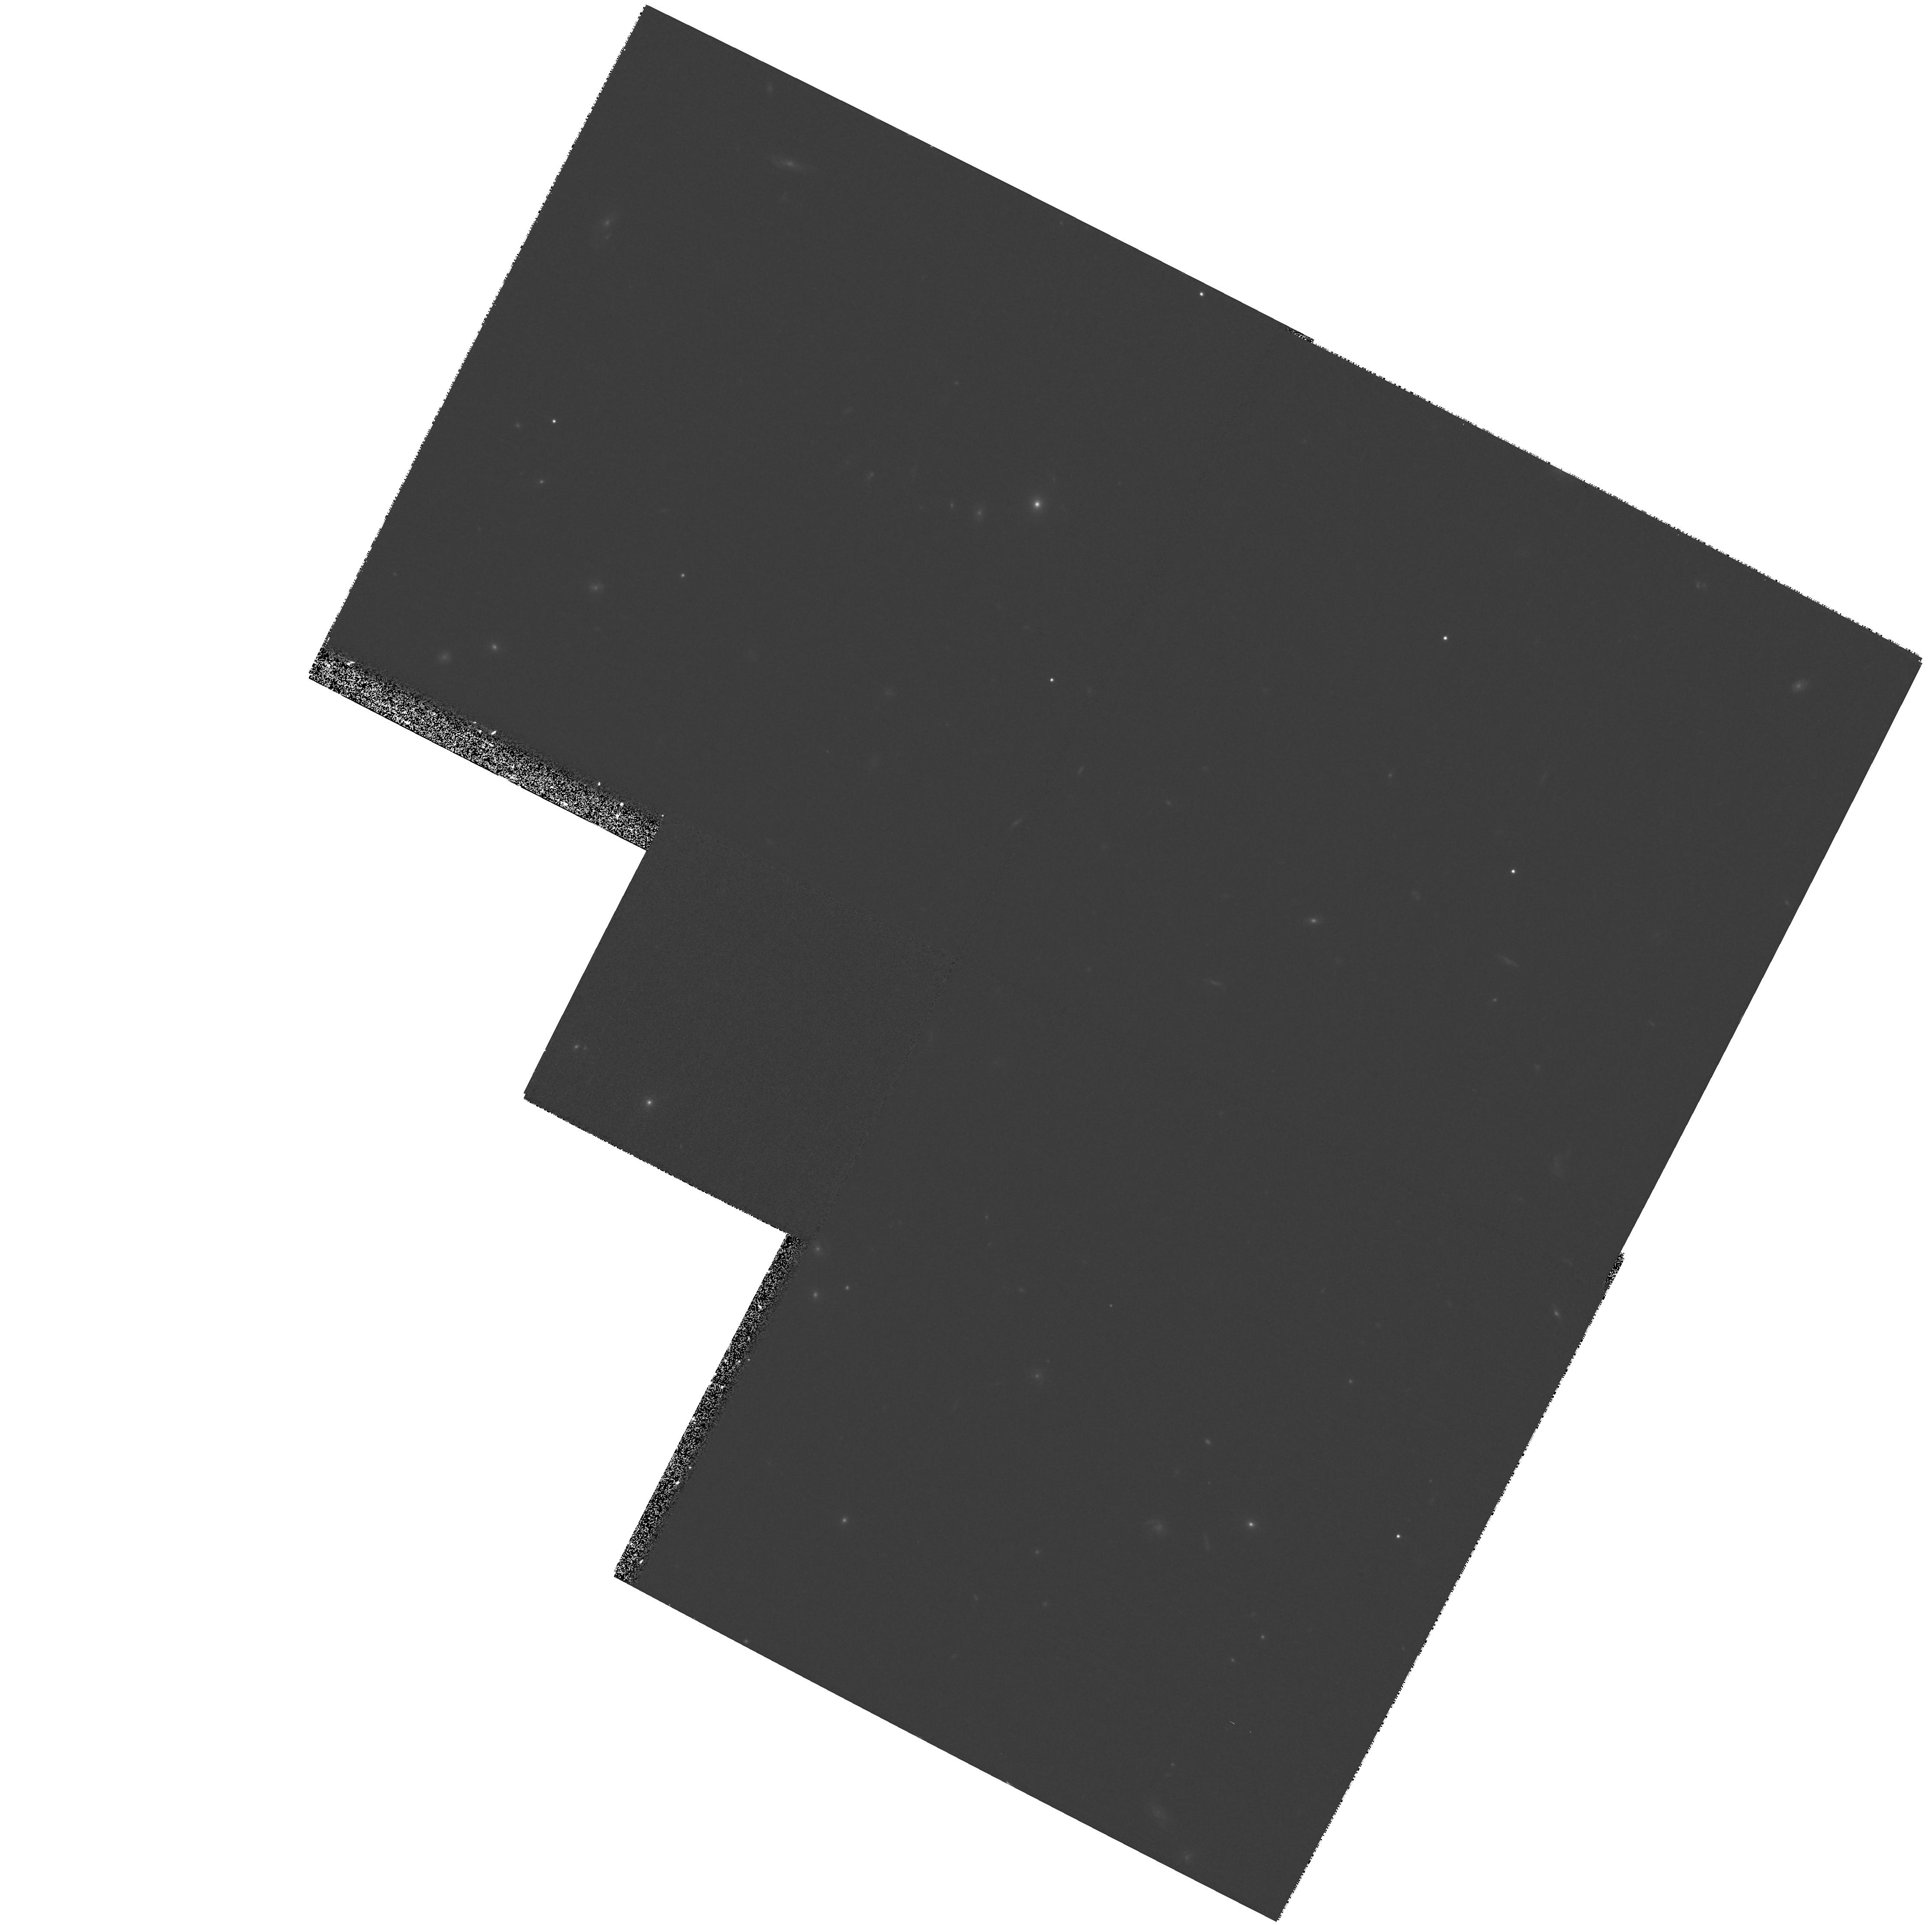
Target: field at RA 214.470°, Dec 52.444°
Instrument: WFPC2/PC
Filter: F814W
Exposure: 27 min
Observation ID: hst_9174_07_wfpc2_pc_f814w_u6do07

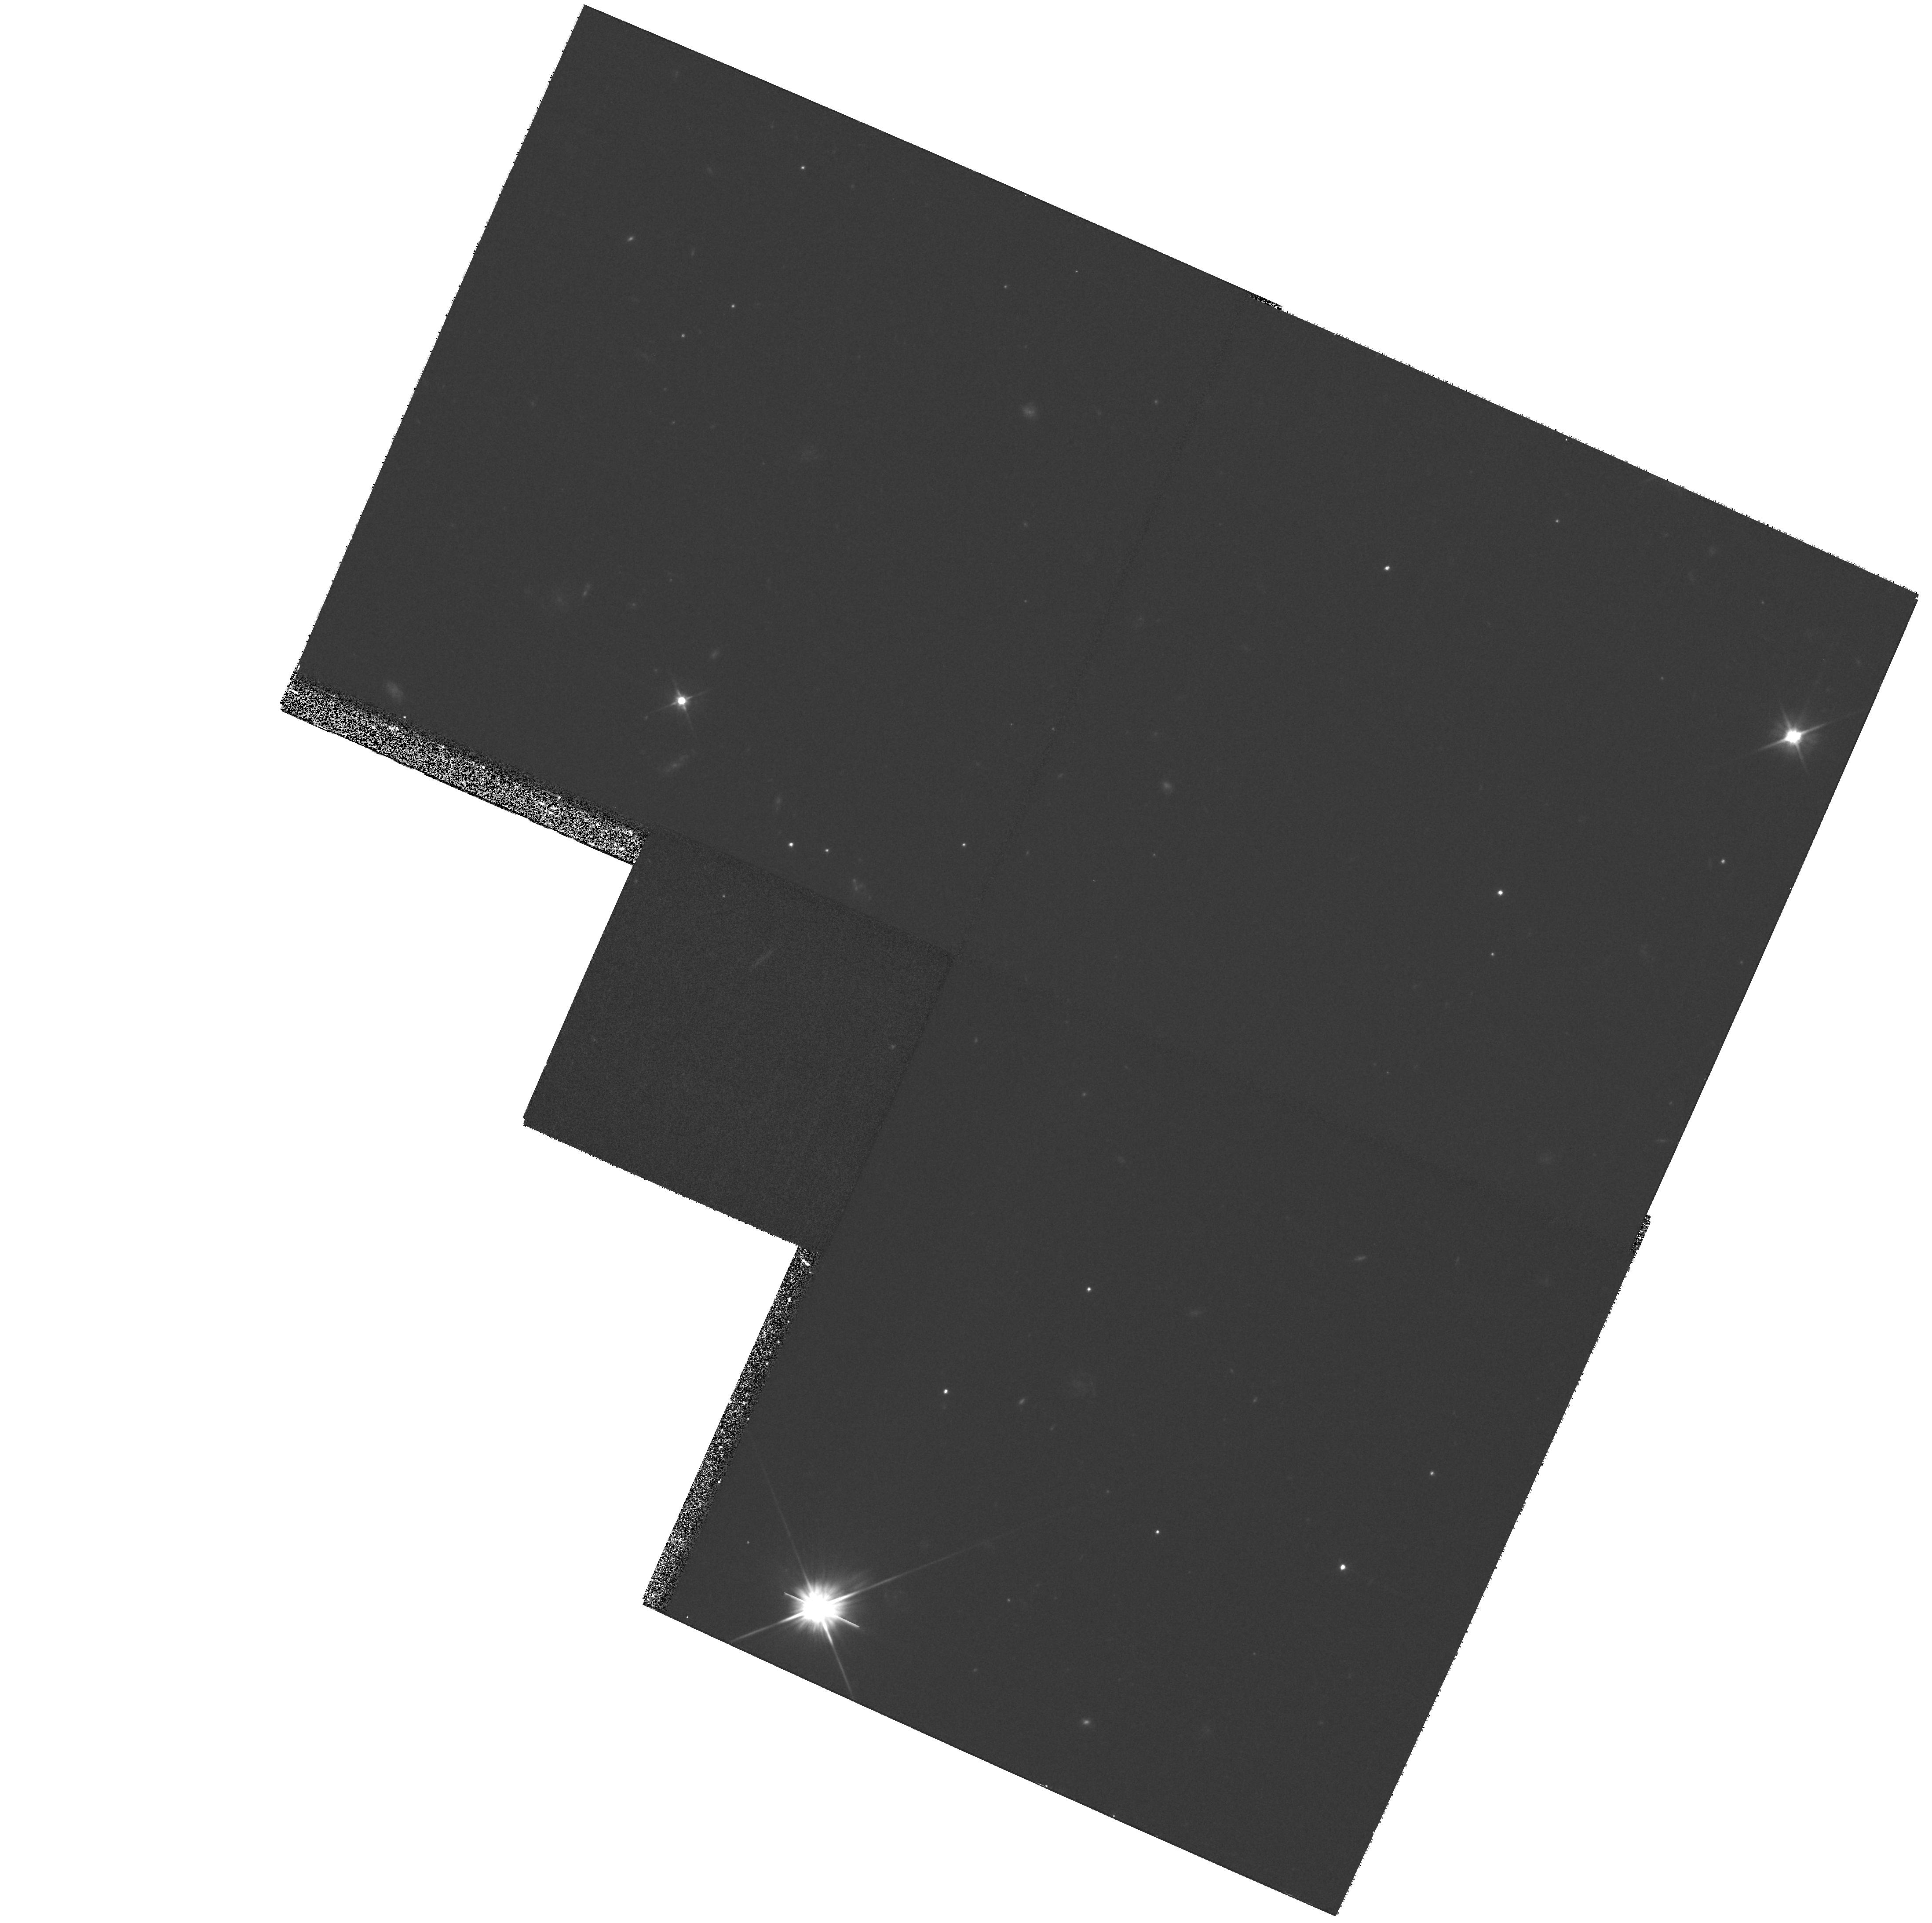
Target: field at RA 334.317°, Dec 0.291°
Instrument: WFPC2/PC
Filter: F606W
Exposure: 27 min
Observation ID: hst_9174_01_wfpc2_pc_f606w_u6do01

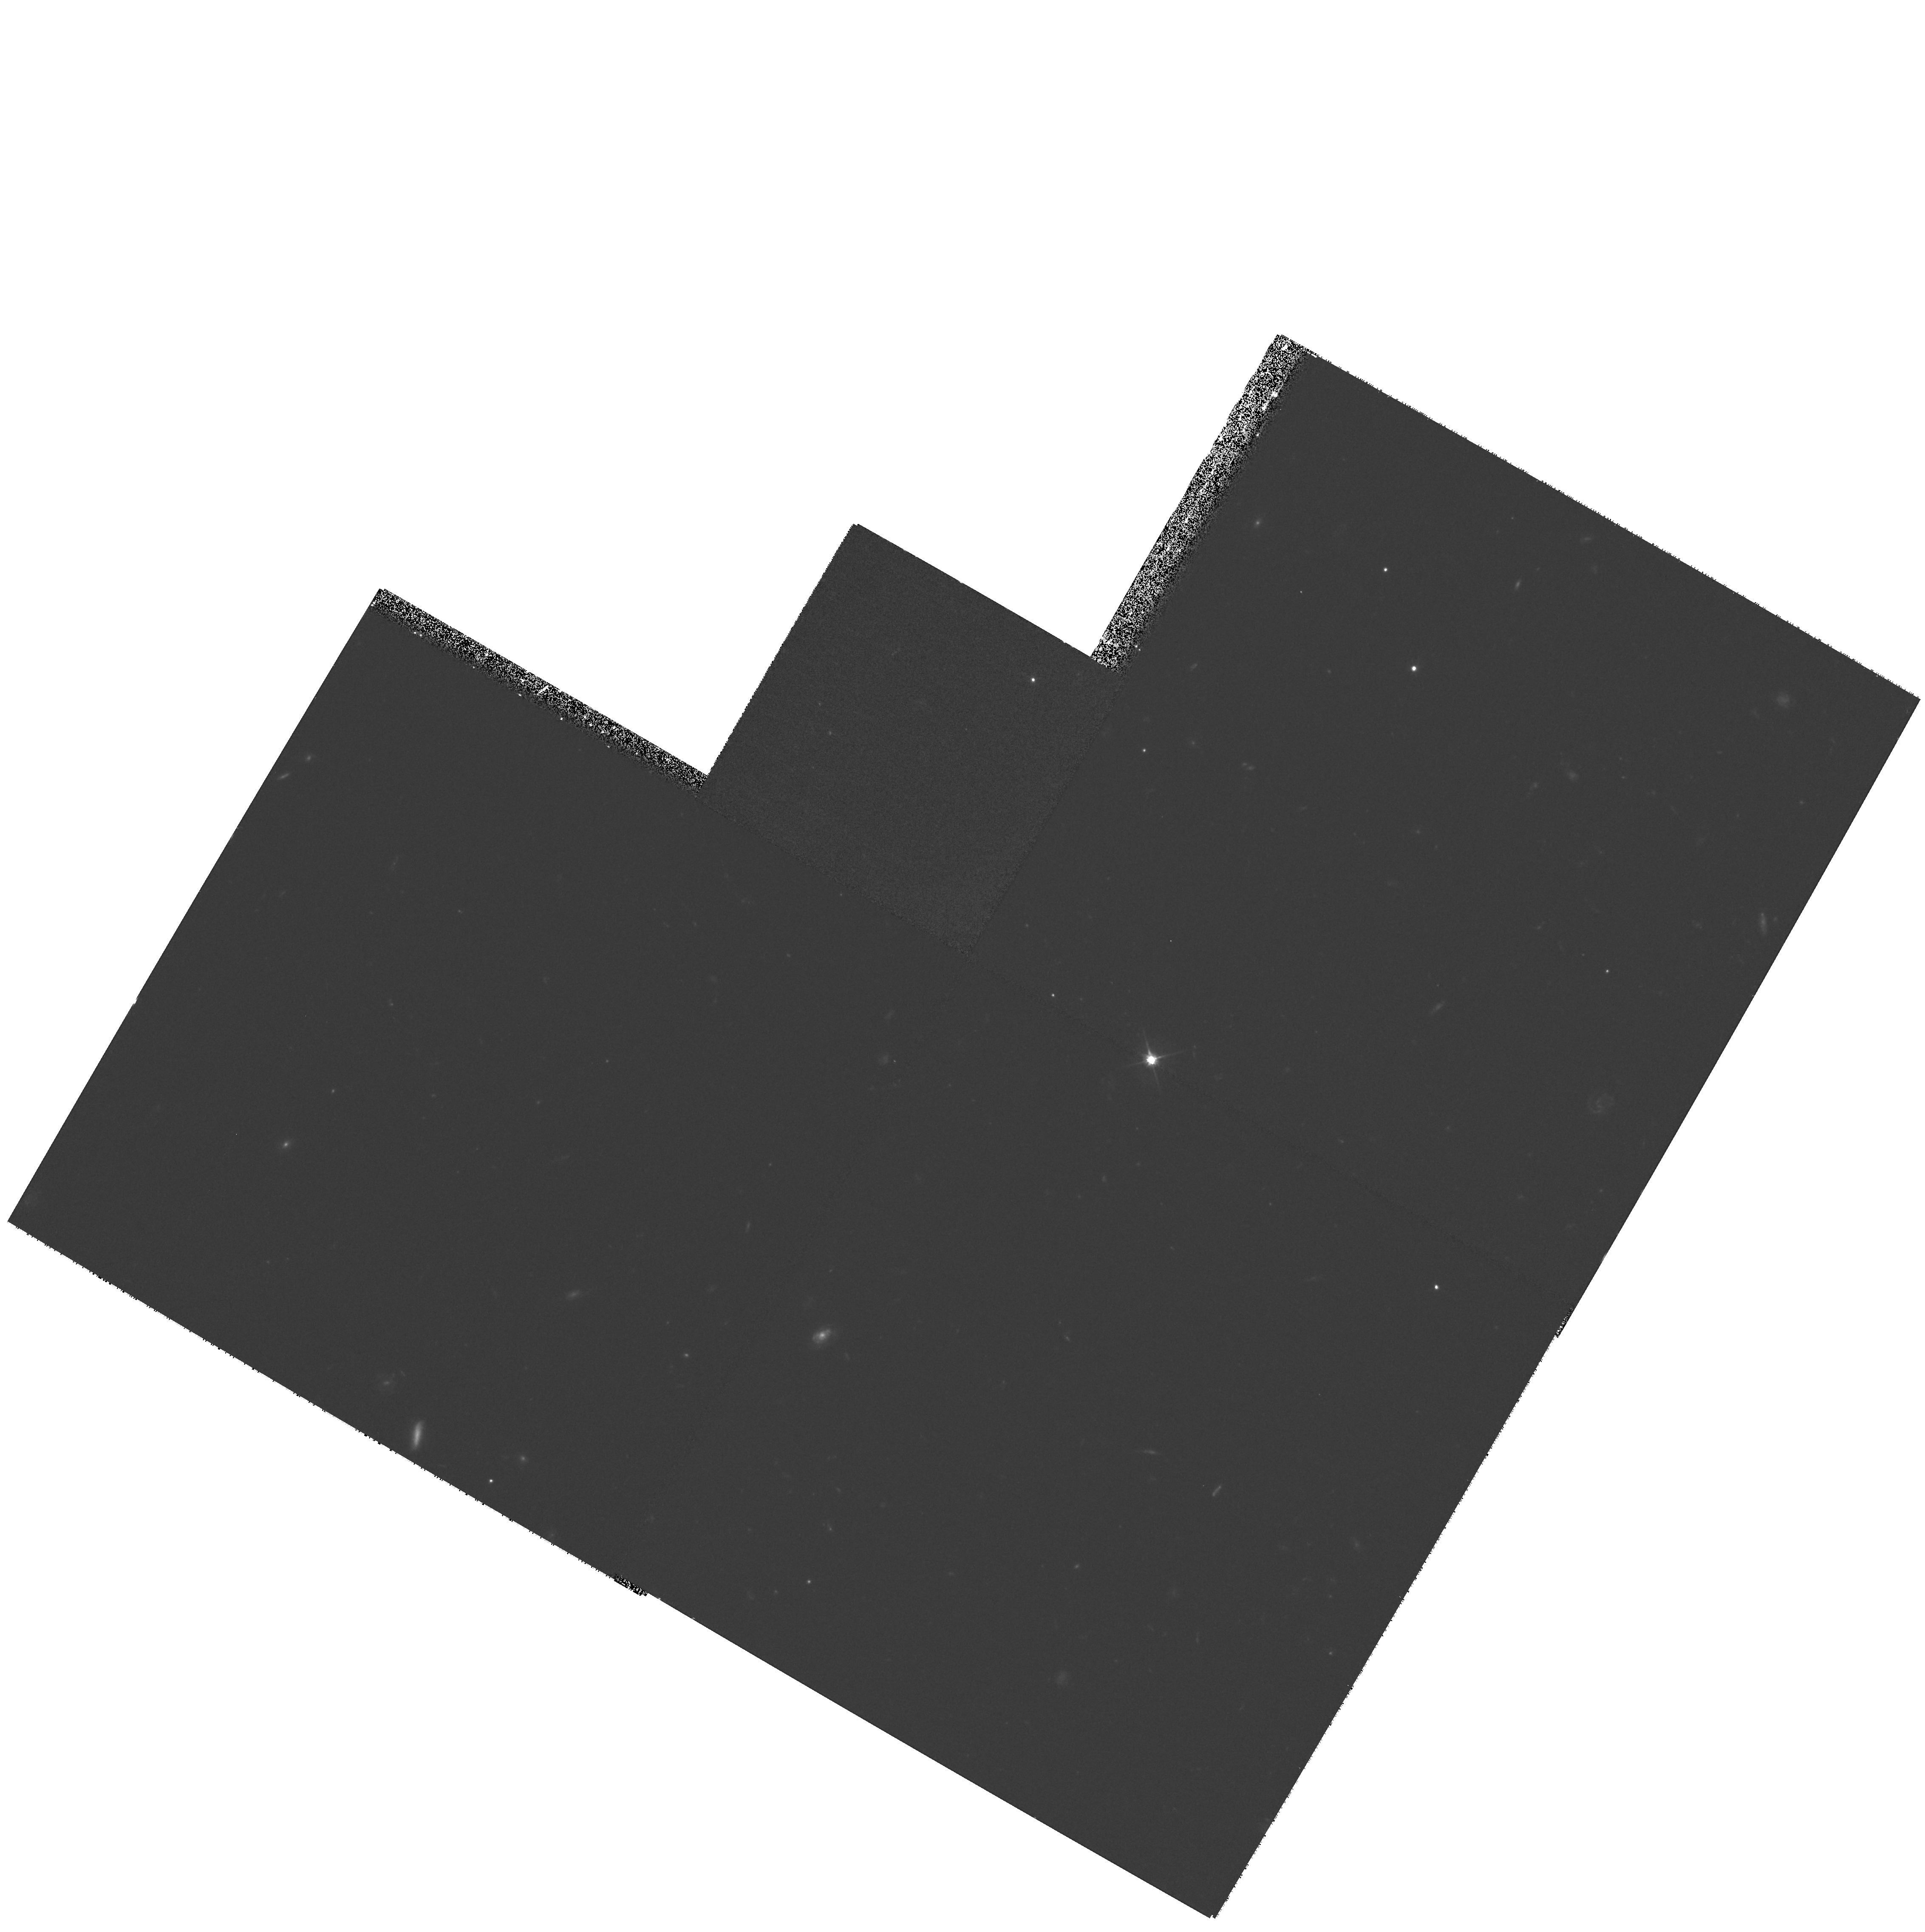
Target: field at RA 188.911°, Dec 62.212°
Instrument: WFPC2/PC
Filter: F606W
Exposure: 27 min
Observation ID: hst_9174_04_wfpc2_pc_f606w_u6do04

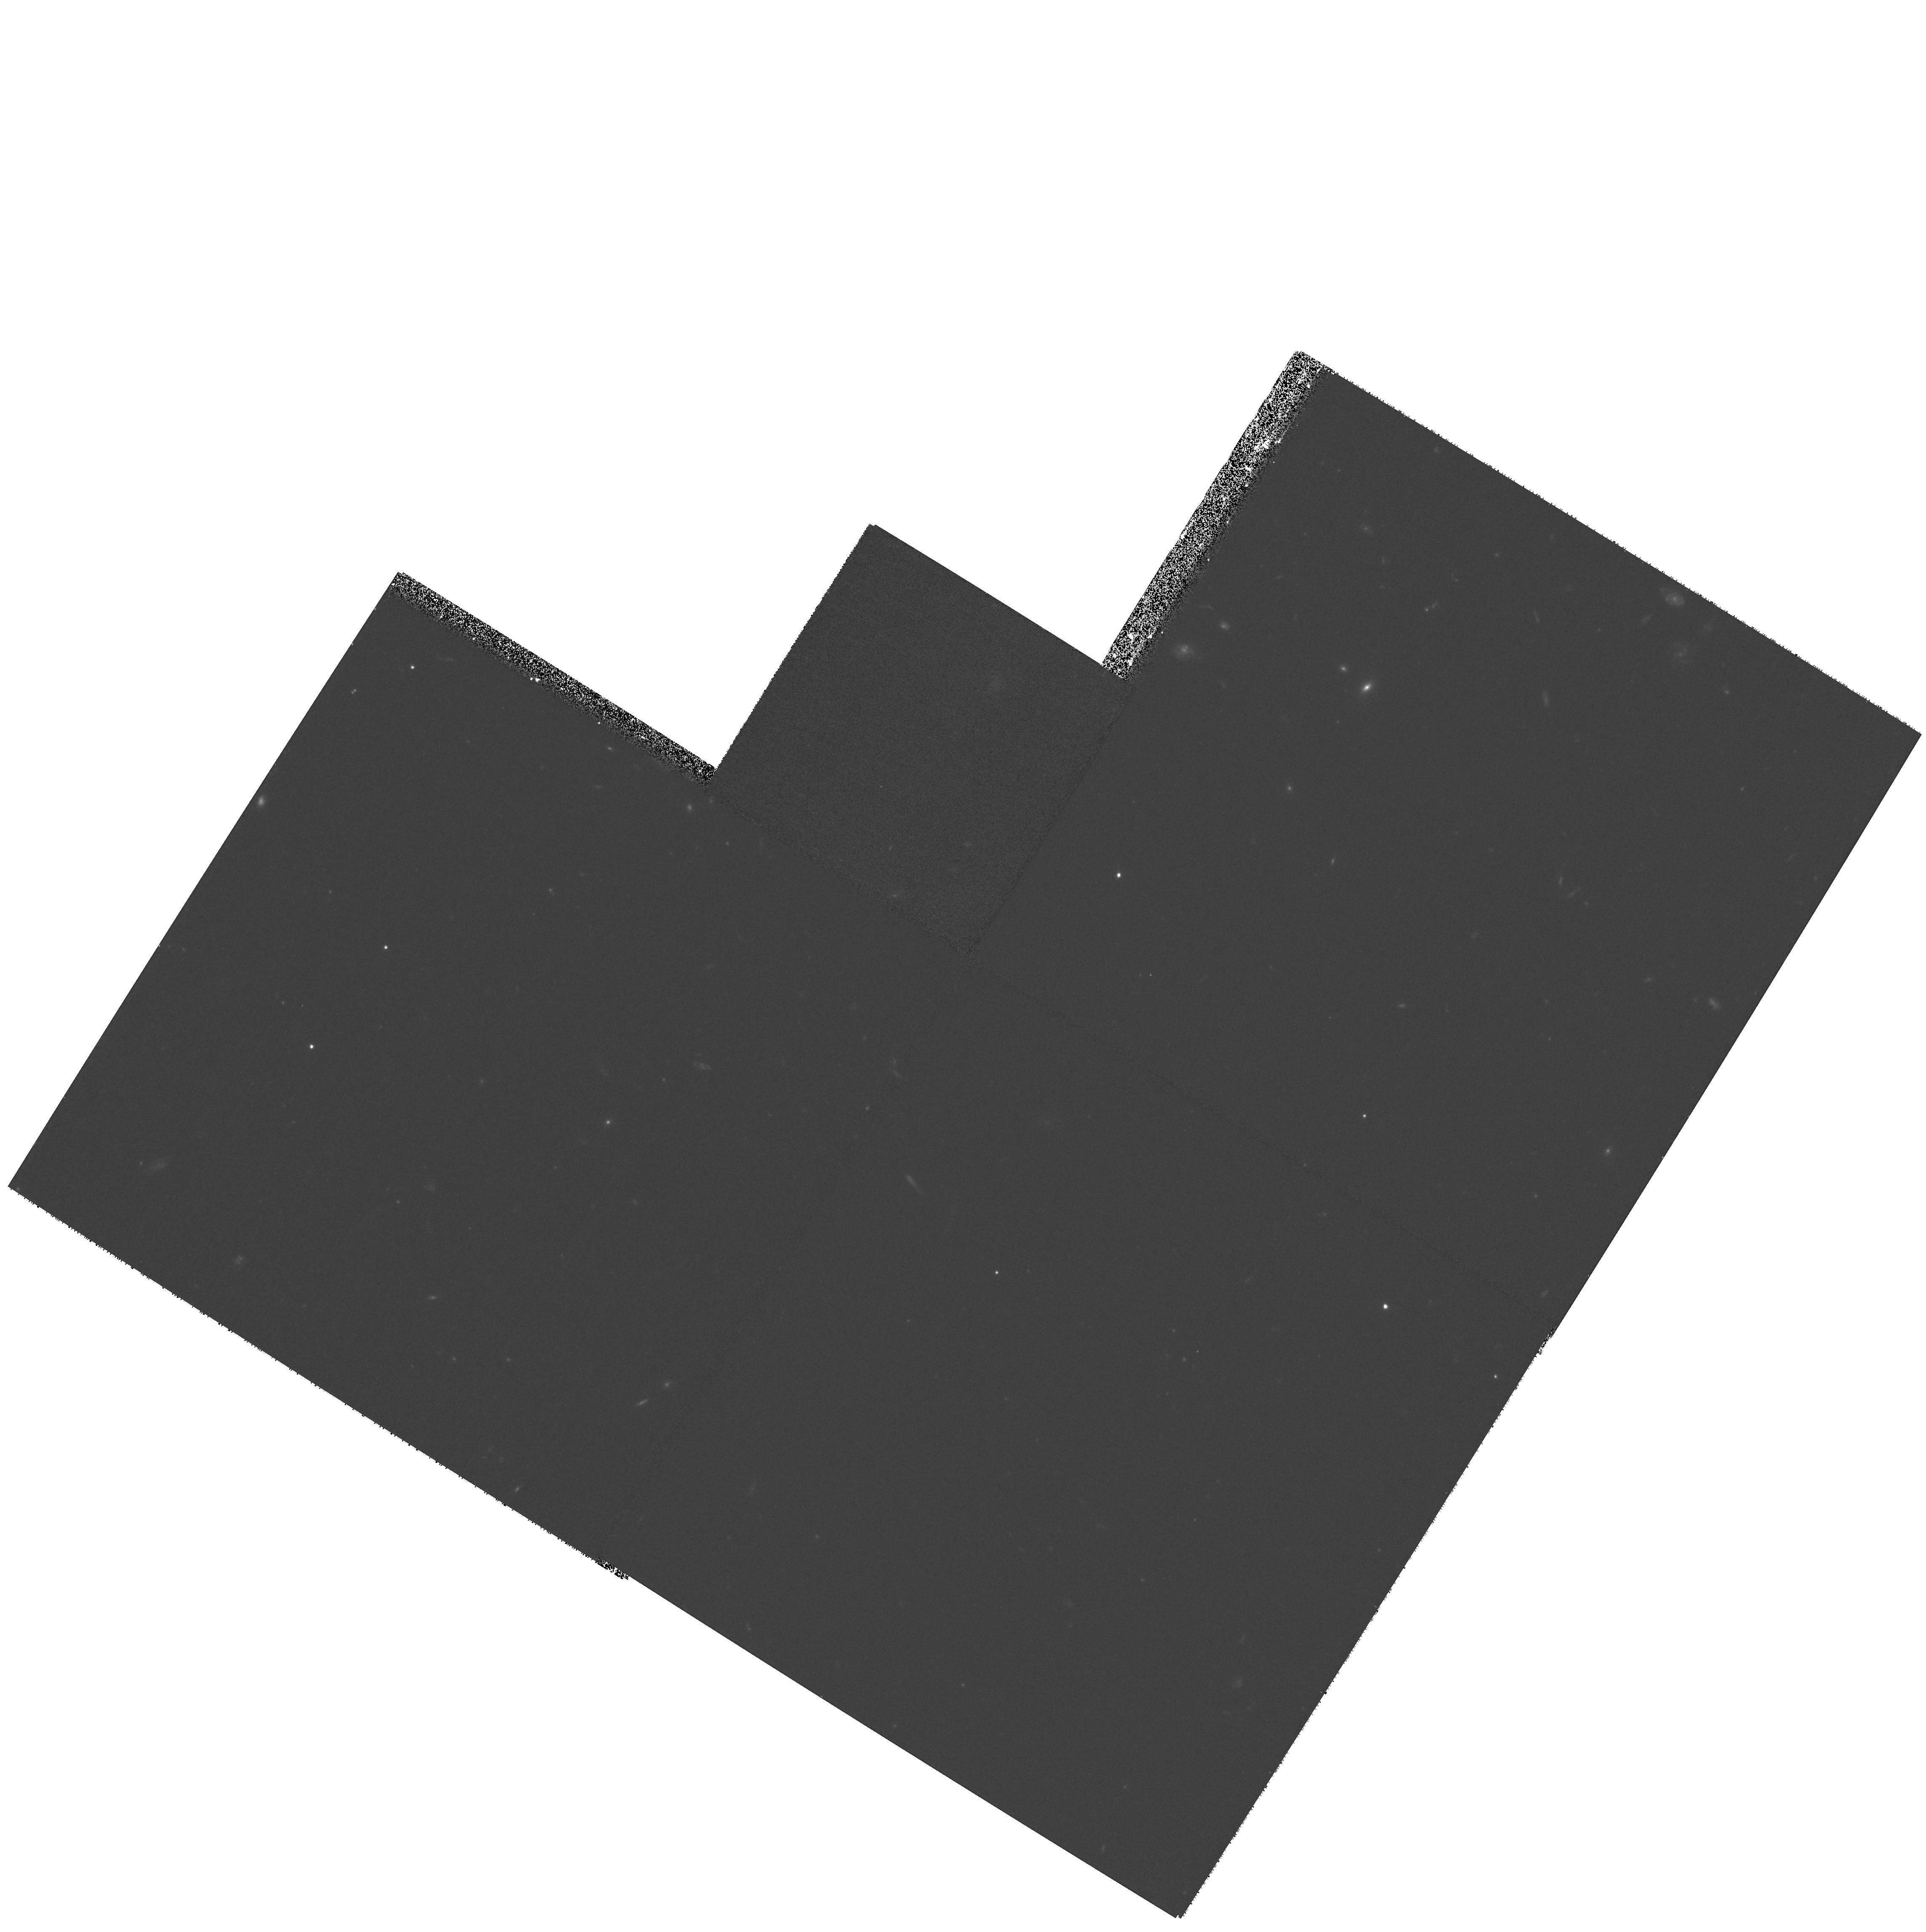
Target: field at RA 188.934°, Dec 62.231°
Instrument: WFPC2/PC
Filter: F606W
Exposure: 27 min
Observation ID: hst_9174_05_wfpc2_pc_f606w_u6do05

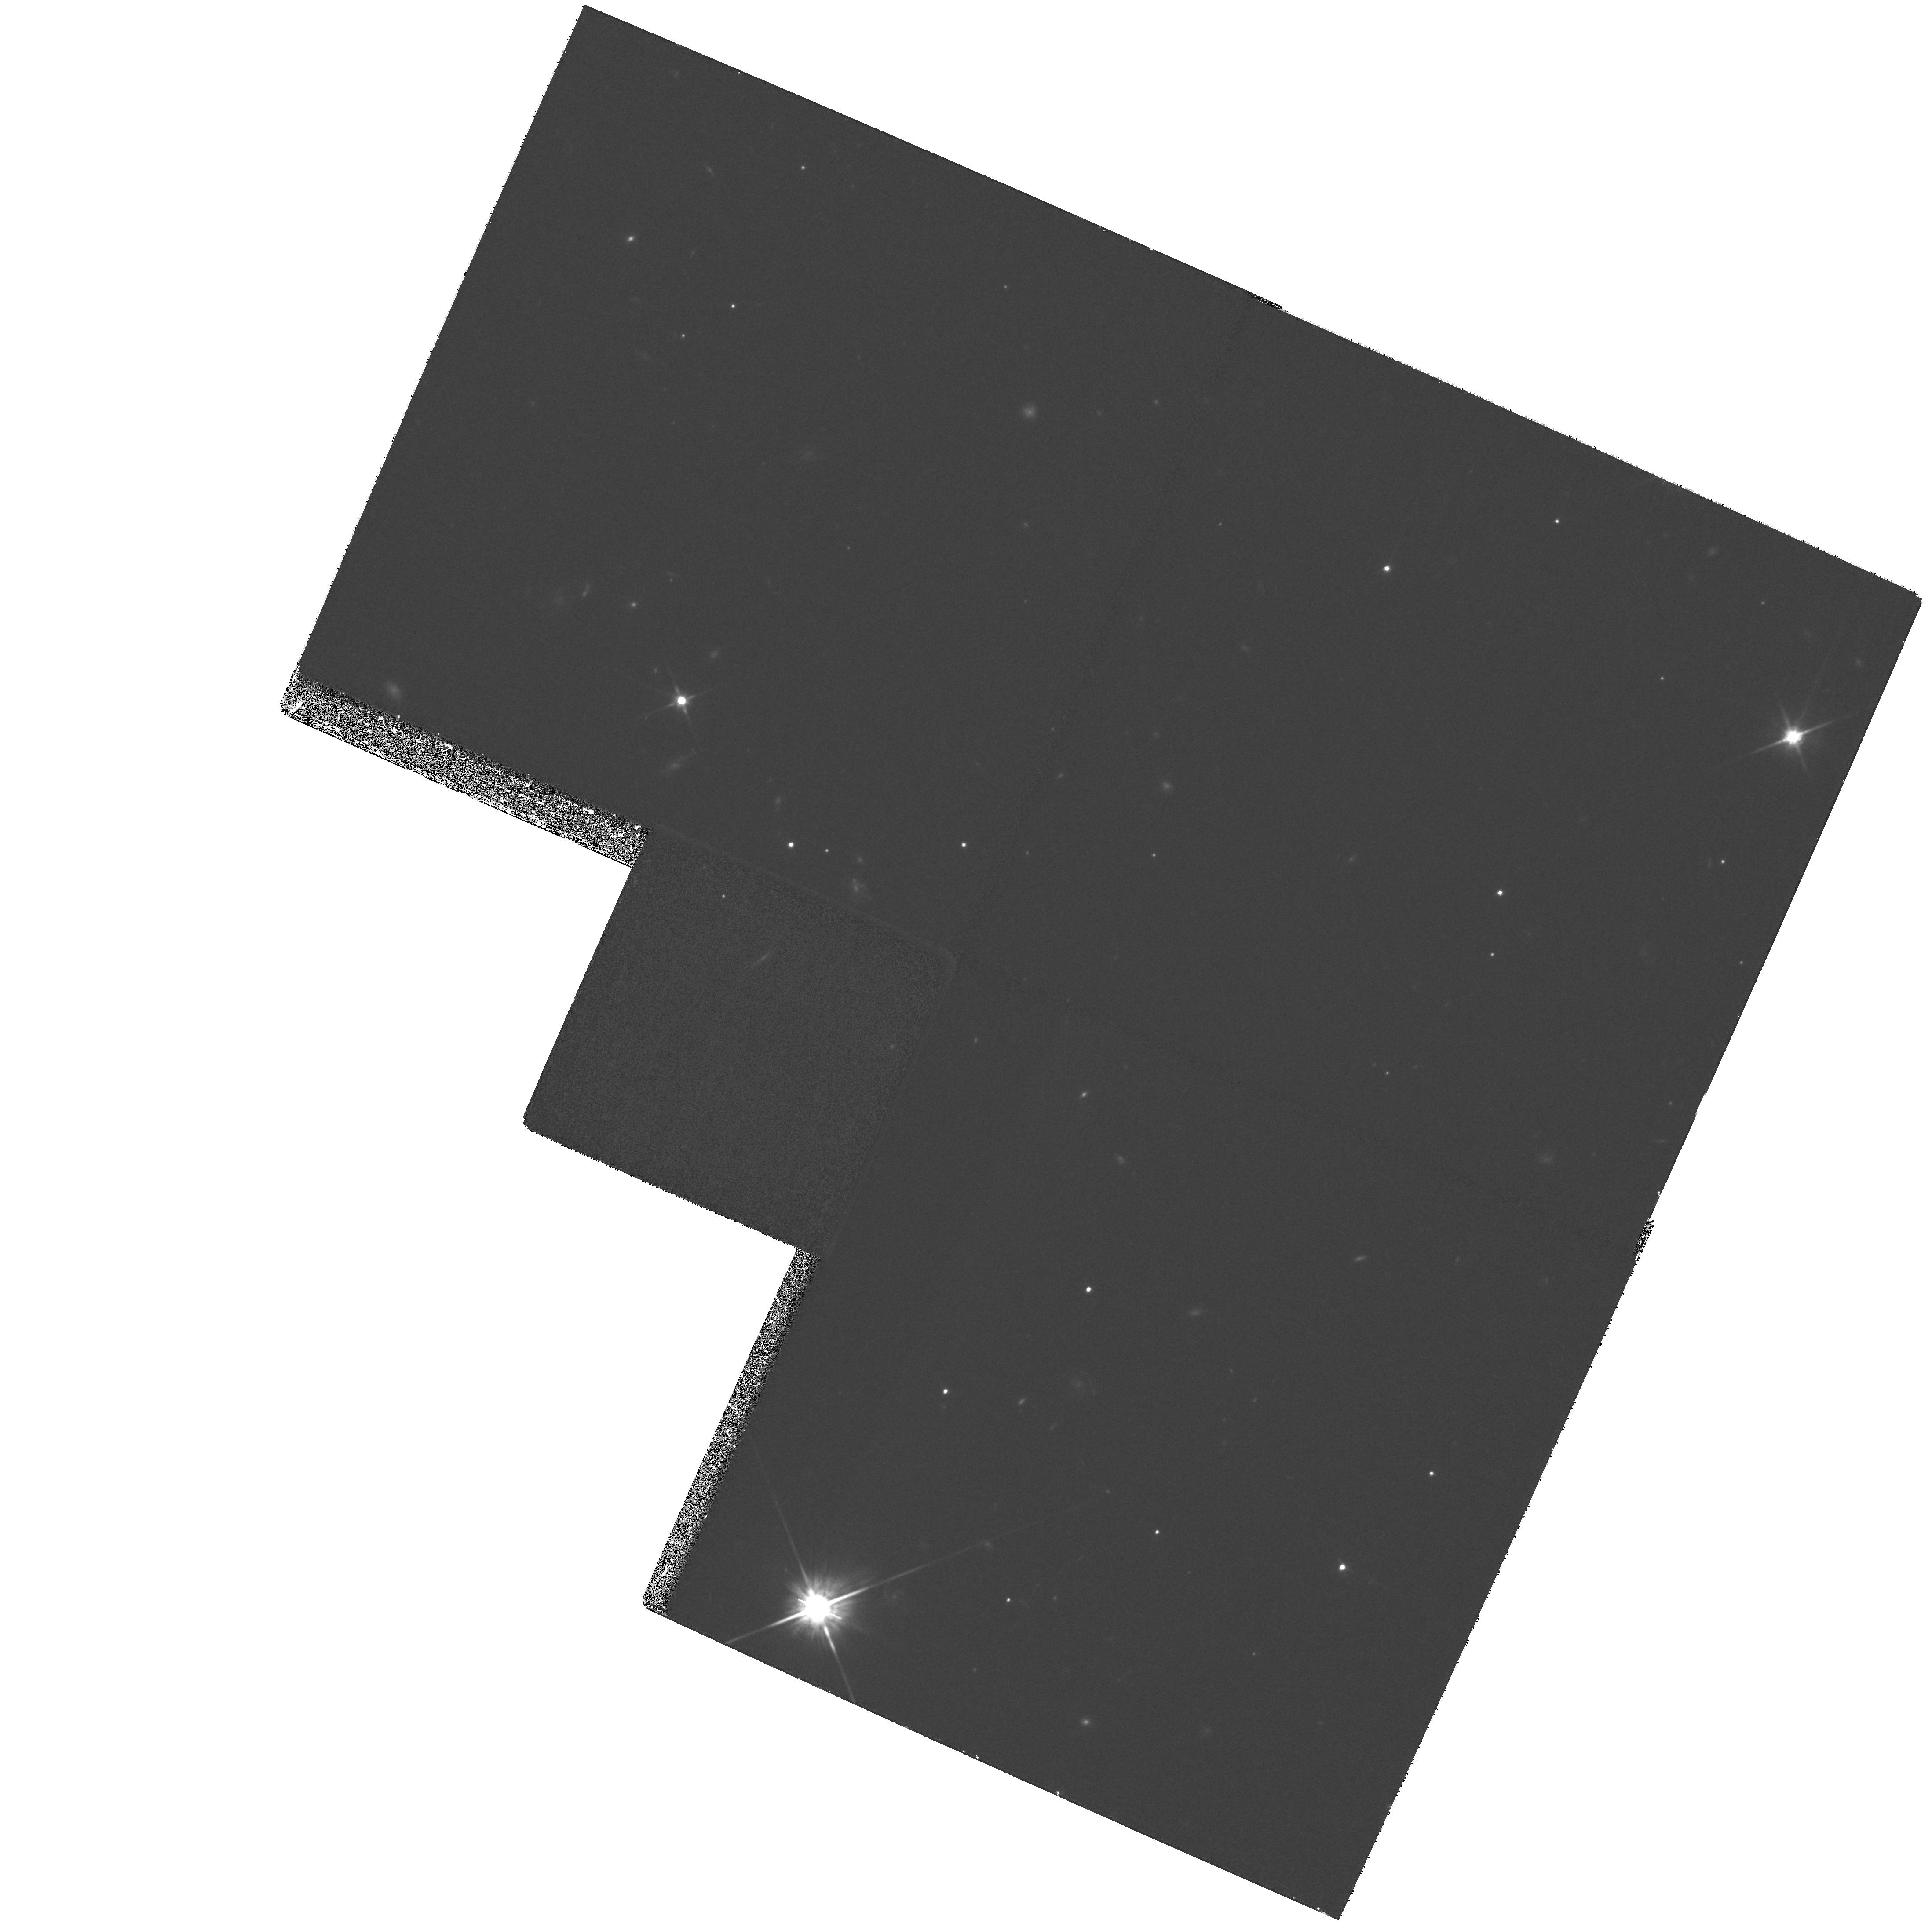
Target: field at RA 334.317°, Dec 0.291°
Instrument: WFPC2/PC
Filter: F814W
Exposure: 53 min
Observation ID: hst_9174_01_wfpc2_pc_f814w_u6do01

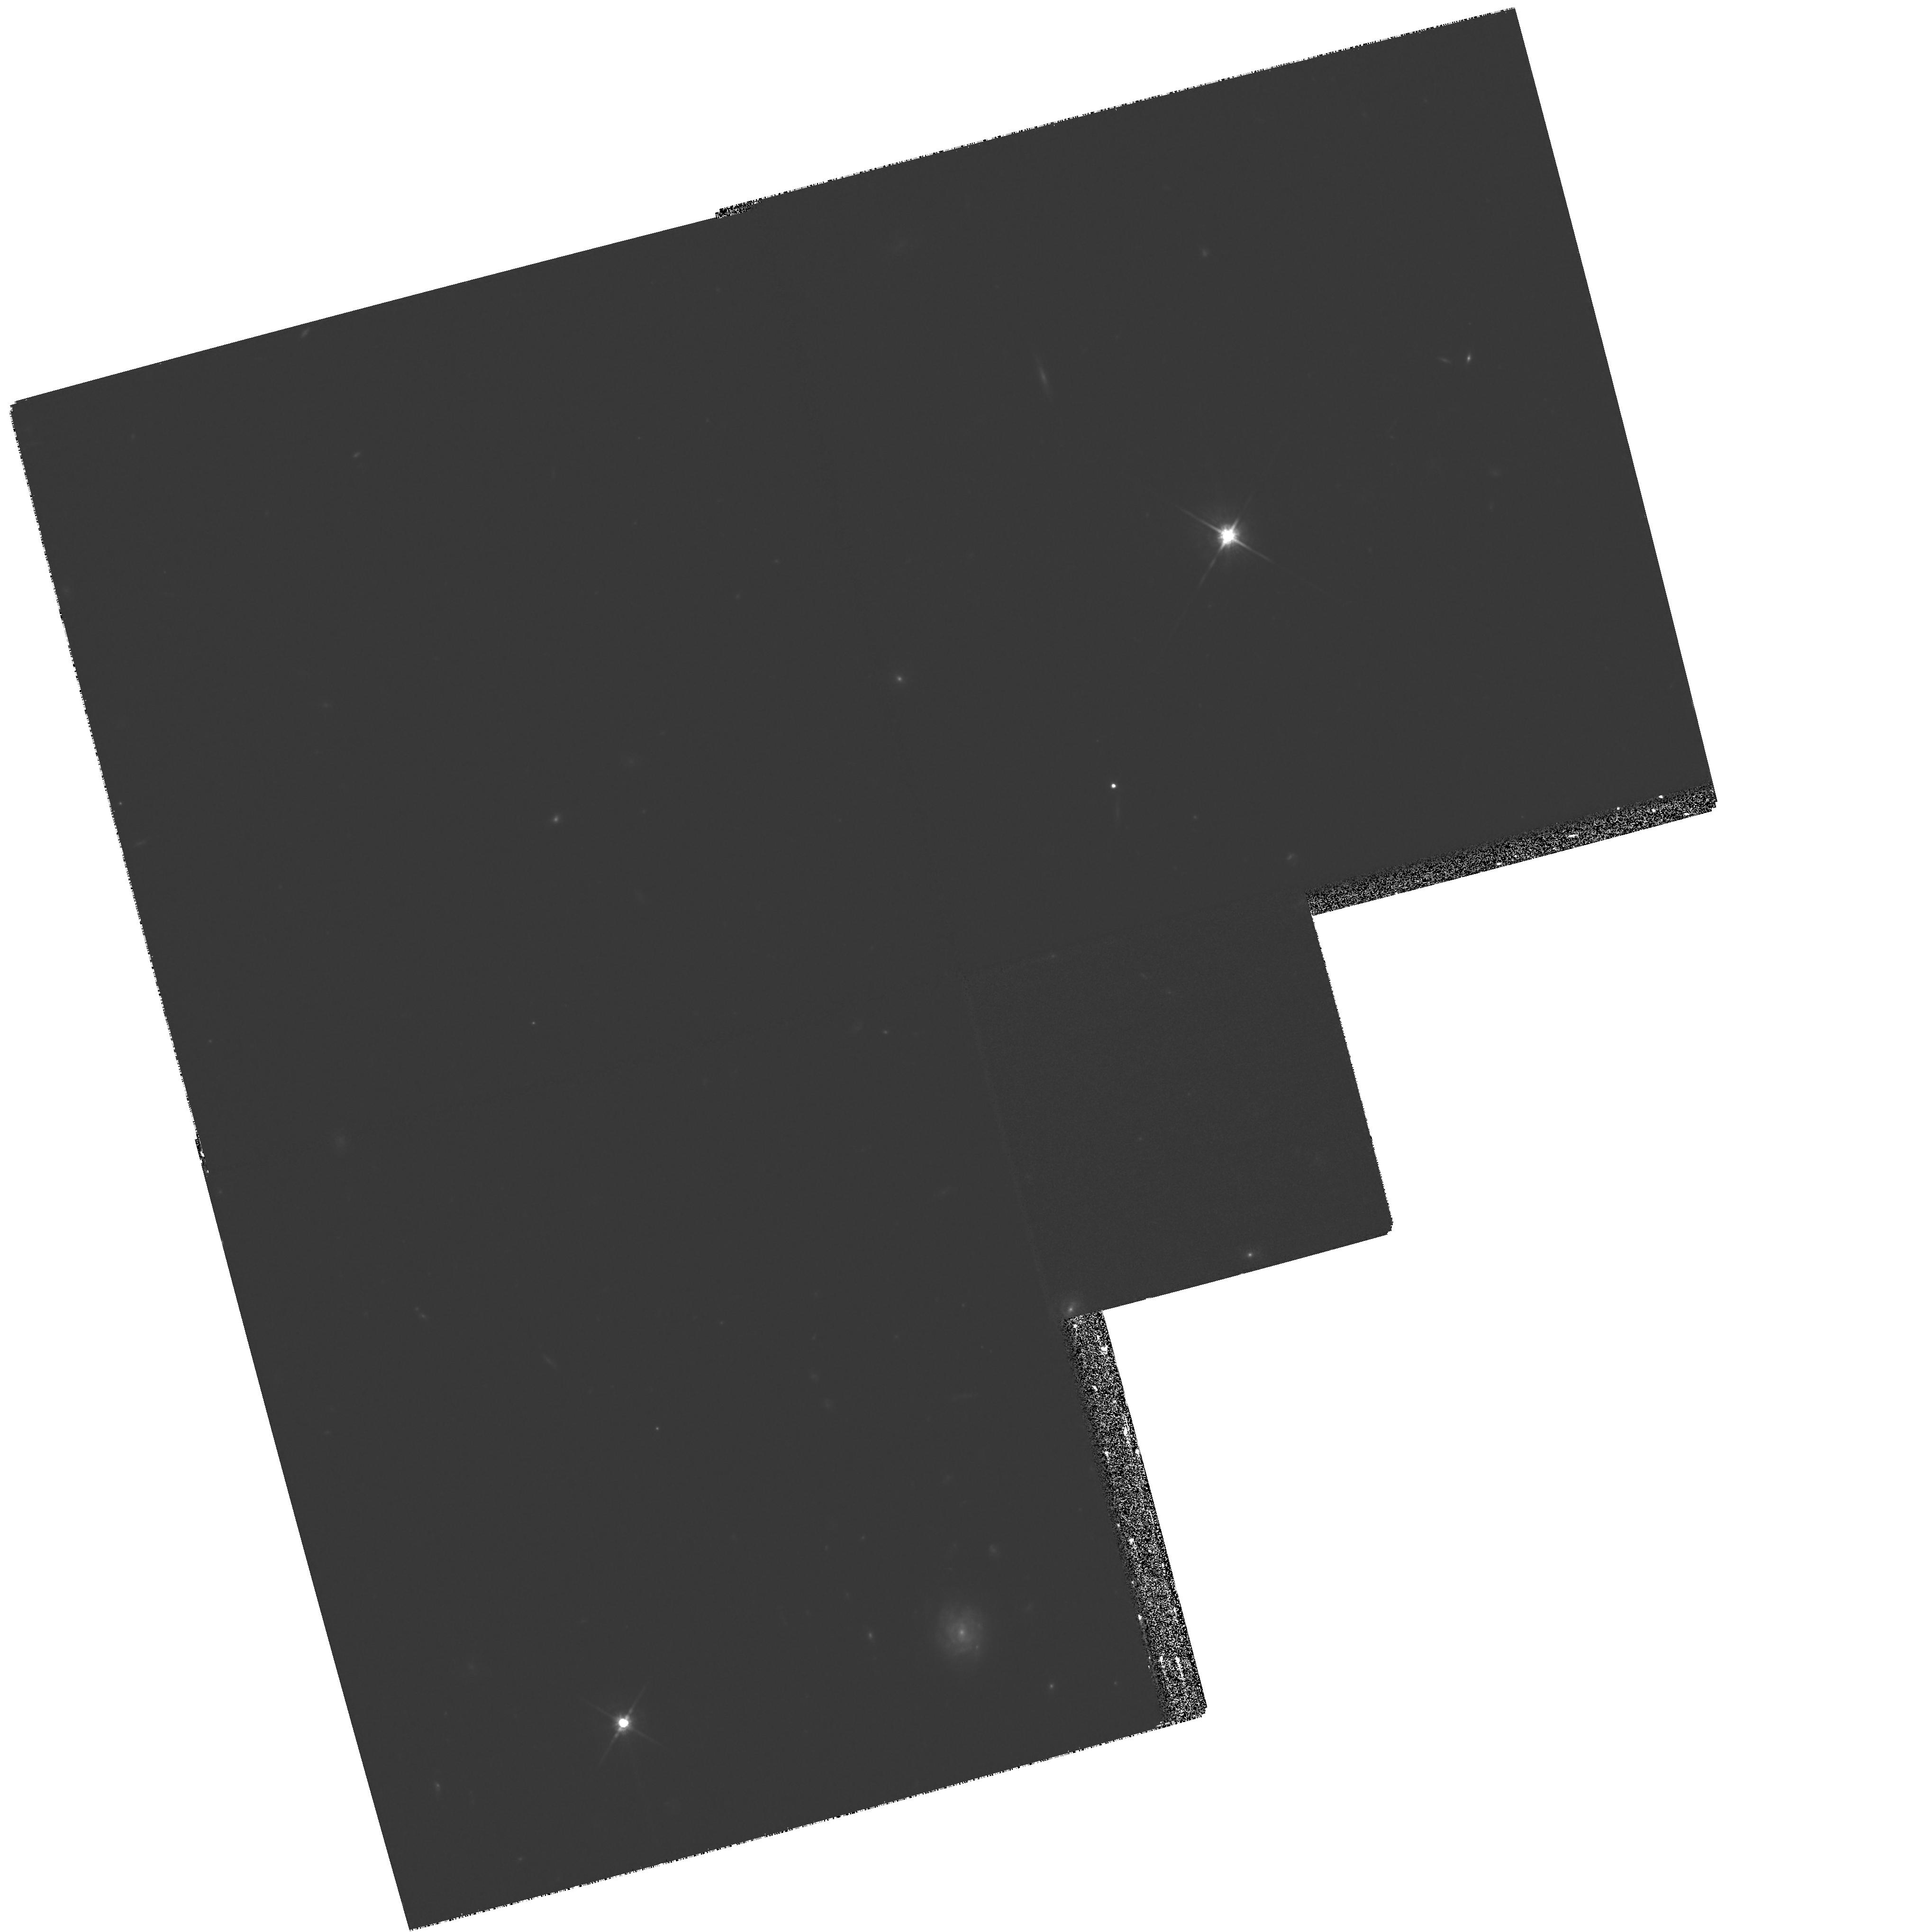
Target: field at RA 198.256°, Dec 42.721°
Instrument: WFPC2/PC
Filter: F814W
Exposure: 53 min
Observation ID: hst_9174_02_wfpc2_pc_f814w_u6do02

Using Optically Faint Radio Sources to Pinpoint Dusty Proto-galaxies (PI: Chapman, Scott C.)

vspace-3mm Deep radio and submillimeter surveys show that at least one-half of the star-formation in the distant Universe remains hidden from optical surveys. We have recently isolated a number of high redshift, dusty starburst galaxies that remain invisible in ground based images to I_AB=25 and I_AB=28.5 in the Hubble Deep Field. These galaxies appear as faint radio sources with bright submillimeter counterparts (S_850>5 mJy), demonstrating they are very dusty systems. The luminosities of these galaxies (10^12-13 L(sun) ) suggest they are in the process of converting the bulk of their gas mass into stars, and will likely evolve into present day massive ellipticals. We propose to obtain deep STIS imaging for 7 of our high redshift (1< z <3) optically `invisible' ultraluminous galaxies, chosen from amongst our submillimeter- detected sample to display some hint of optical flux in our present ground-based imagery (I~26, 2Sigma). The STIS images will thereby identify their dust obscured optical counterparts, and allow comparison of their optical and radio morphology in matching 0"pt 1 images. Do these distant ultraluminous galaxies resemble local analogs (e.g., Arp 220)? Are the optical counterparts to sub-mm/radio selected sources isolated collapsing spheroids or merger driven starbursts?